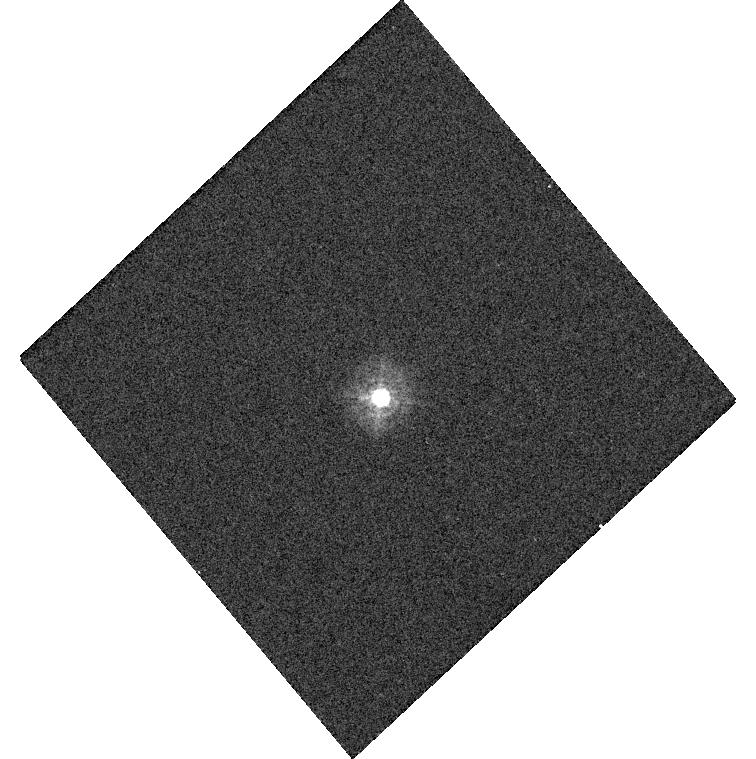
Target: P330E. Instrument: WFC3/UVIS. Filter: F336W. Exposure: 1 min. Observation ID: hst_14384_03_wfc3_uvis_f336w_id2403

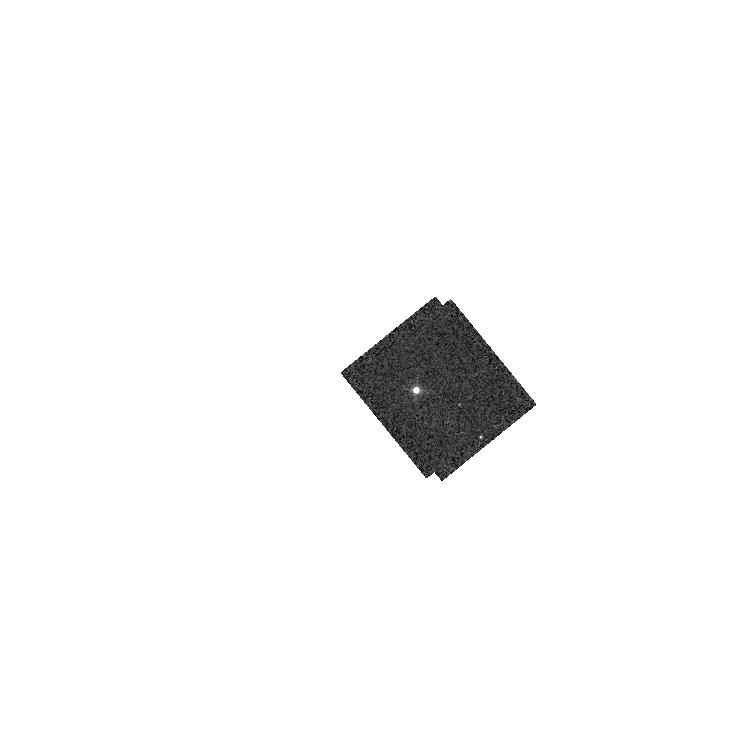
Target: GD71. Instrument: WFC3/IR. Filter: F167N. Exposure: 1 min. Observation ID: hst_14384_13_wfc3_ir_f167n_id2413

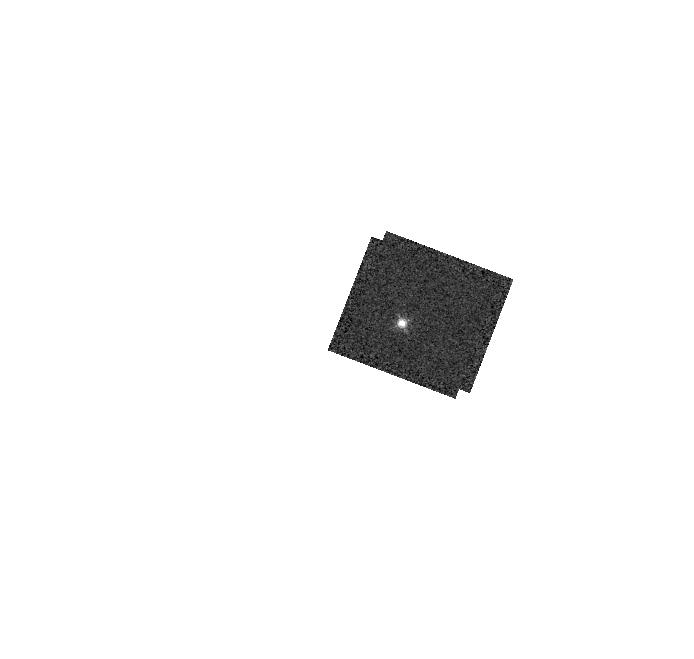
Target: GD153. Instrument: WFC3/IR. Filter: F130N. Exposure: 2 min. Observation ID: hst_14384_05_wfc3_ir_f130n_id2405

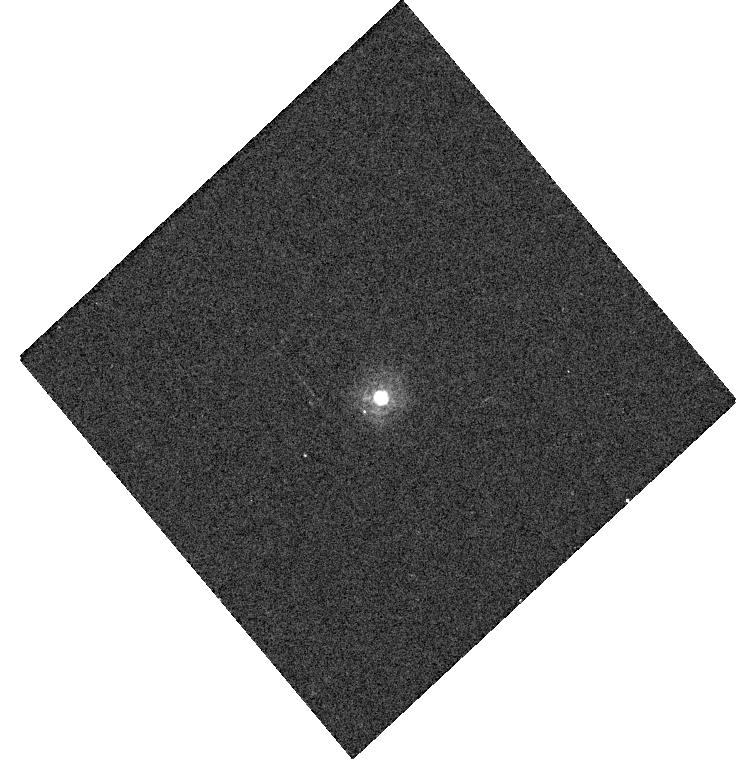
Target: P330E. Instrument: WFC3/UVIS. Filter: F275W. Exposure: 5 min. Observation ID: hst_14384_03_wfc3_uvis_f275w_id2403

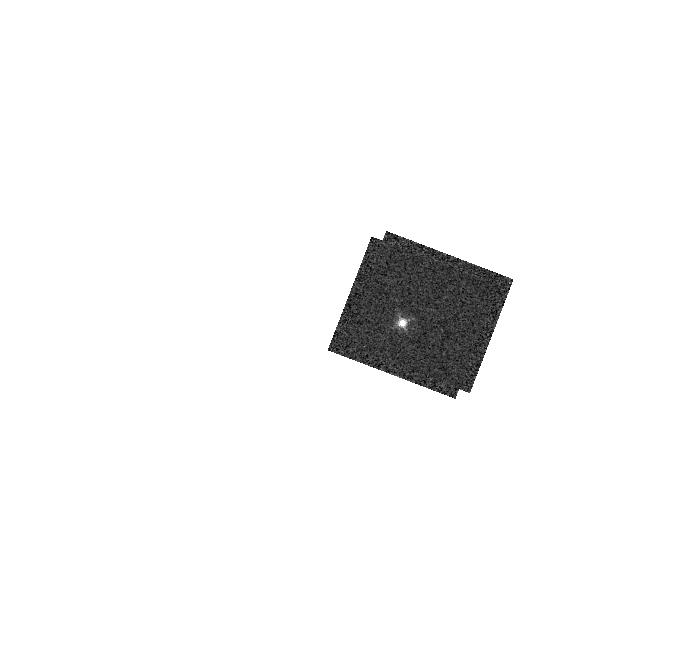
Target: GD153. Instrument: WFC3/IR. Filter: F126N. Exposure: 2 min. Observation ID: hst_14384_05_wfc3_ir_f126n_id2405

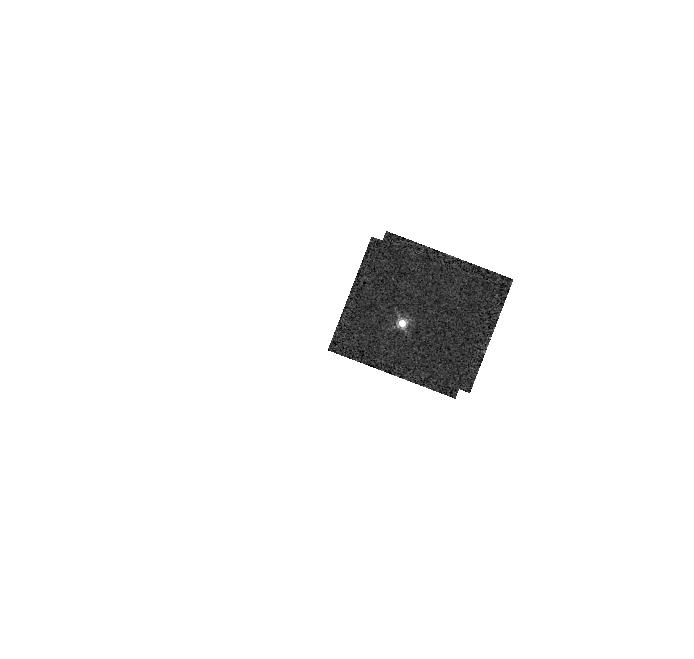
Target: GD153. Instrument: WFC3/IR. Filter: F164N. Exposure: 3 min. Observation ID: hst_14384_05_wfc3_ir_f164n_id2405

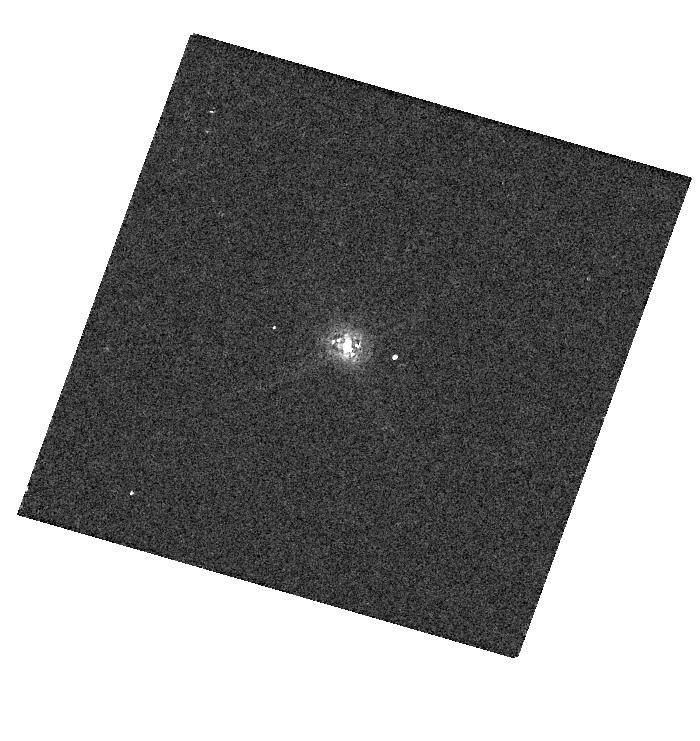
Target: GD153. Instrument: WFC3/UVIS. Filter: F845M. Exposure: 1 min. Observation ID: hst_14384_06_wfc3_uvis_f845m_id2406

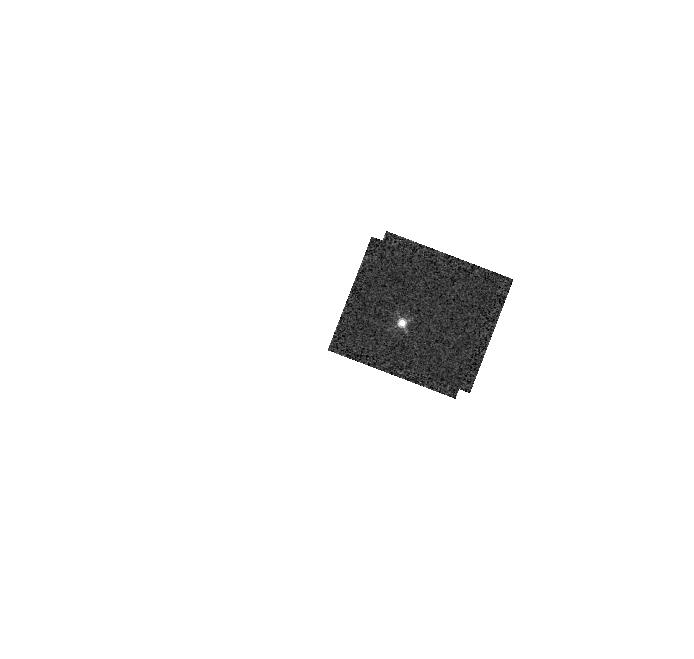
Target: GD153. Instrument: WFC3/IR. Filter: F132N. Exposure: 2 min. Observation ID: hst_14384_05_wfc3_ir_f132n_id2405

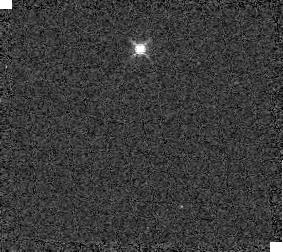
Target: GD153. Instrument: WFC3/IR. Filter: F139M. Exposure: 1 min. Observation ID: id2405030

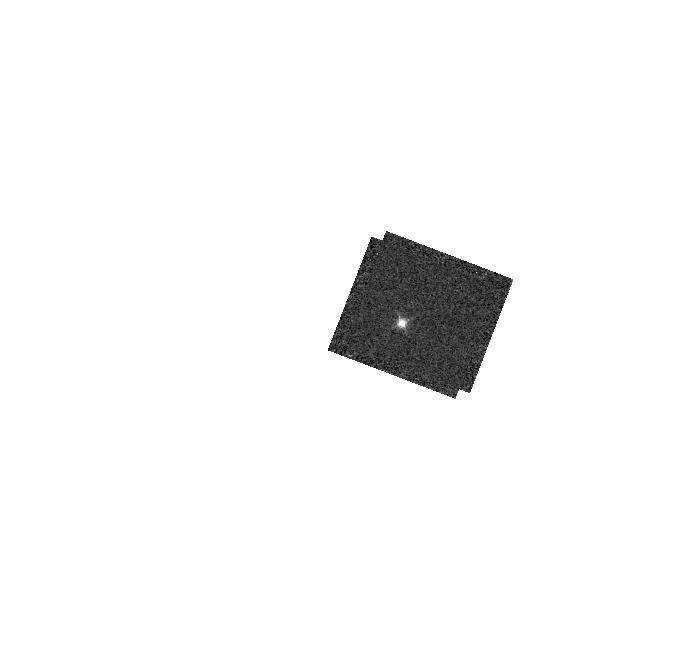
Target: GD153. Instrument: WFC3/IR. Filter: F128N. Exposure: 2 min. Observation ID: hst_14384_05_wfc3_ir_f128n_id2405

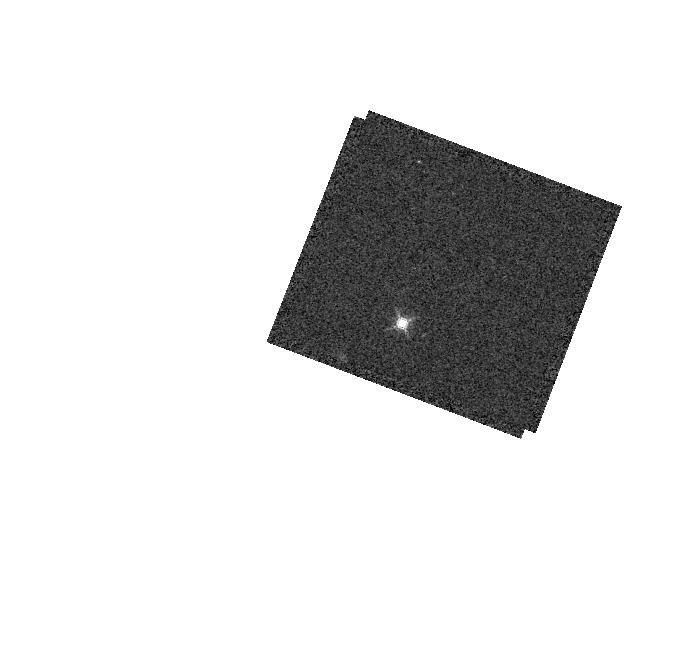
Target: GD153. Instrument: WFC3/IR. Filter: F153M. Exposure: 1 min. Observation ID: hst_14384_05_wfc3_ir_f153m_id2405

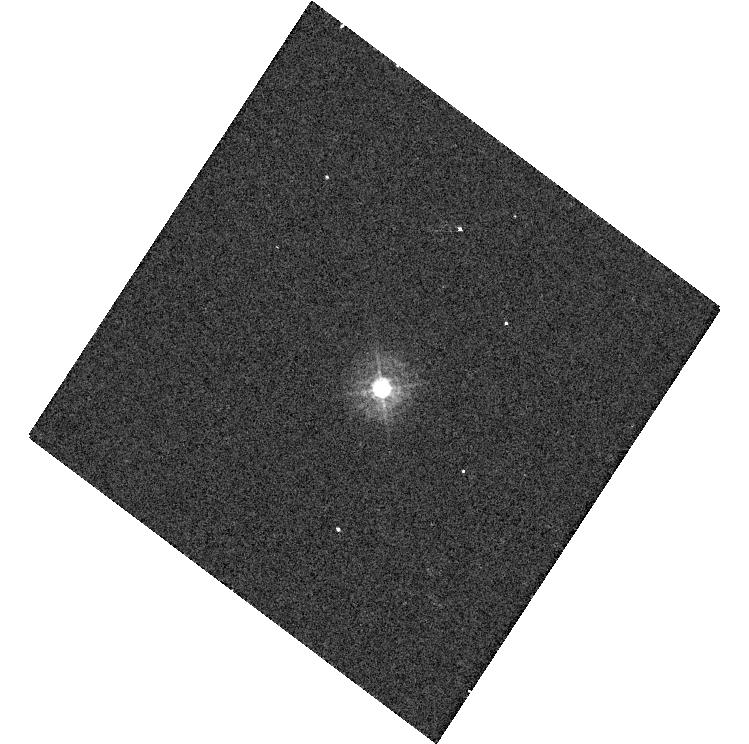
Target: P330E. Instrument: WFC3/UVIS. Filter: F336W. Exposure: 1 min. Observation ID: hst_14384_04_wfc3_uvis_f336w_id2404

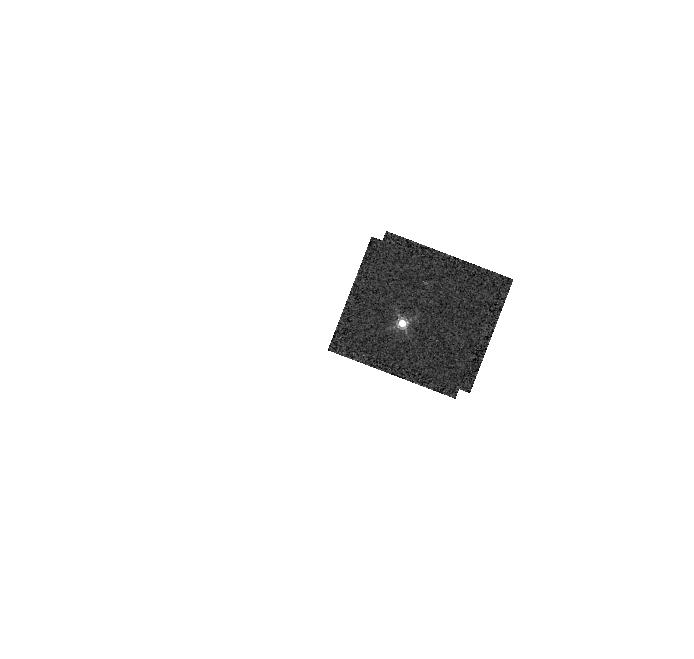
Target: GD153. Instrument: WFC3/IR. Filter: F167N. Exposure: 3 min. Observation ID: hst_14384_05_wfc3_ir_f167n_id2405

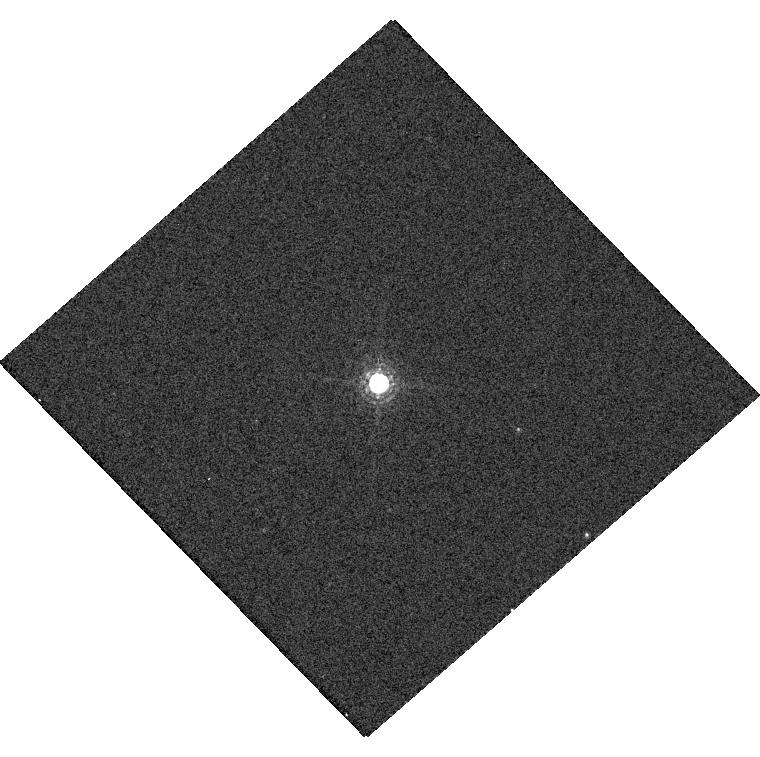
Target: GD71. Instrument: WFC3/UVIS. Filter: F845M. Exposure: 1 min. Observation ID: hst_14384_12_wfc3_uvis_f845m_id2412

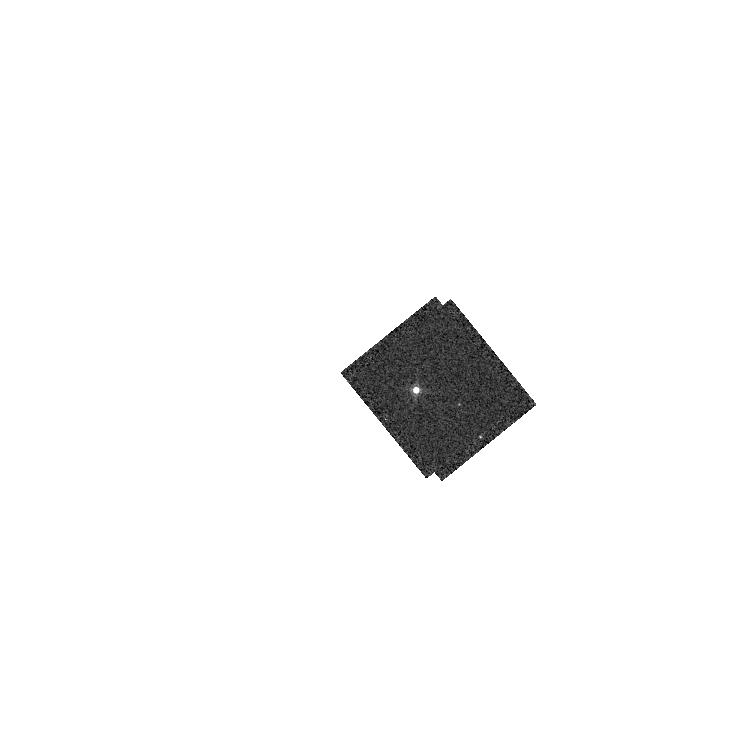
Target: GD71. Instrument: WFC3/IR. Filter: F164N. Exposure: 1 min. Observation ID: hst_14384_13_wfc3_ir_f164n_id2413

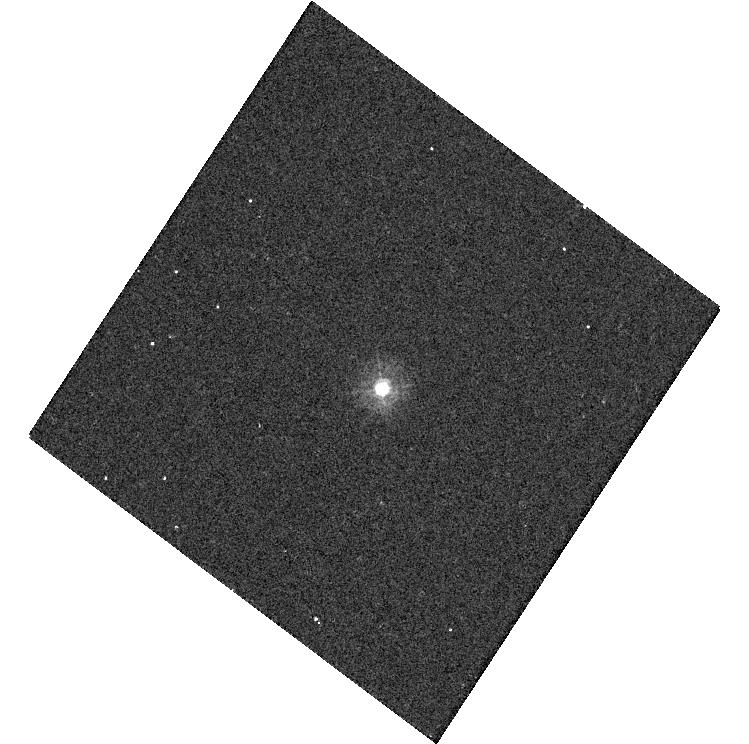
Target: P330E. Instrument: WFC3/UVIS. Filter: F275W. Exposure: 5 min. Observation ID: hst_14384_04_wfc3_uvis_f275w_id2404

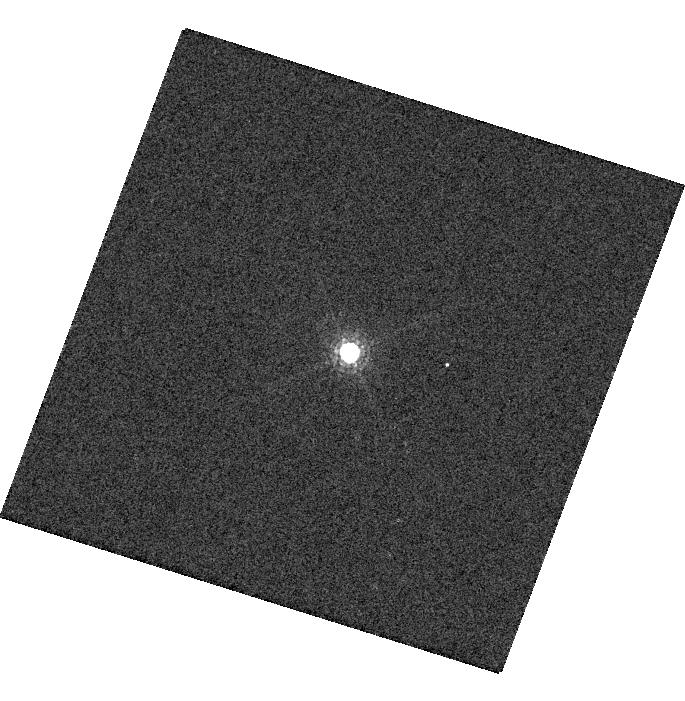
Target: GD153. Instrument: WFC3/UVIS. Filter: F845M. Exposure: 1 min. Observation ID: hst_14384_07_wfc3_uvis_f845m_id2407

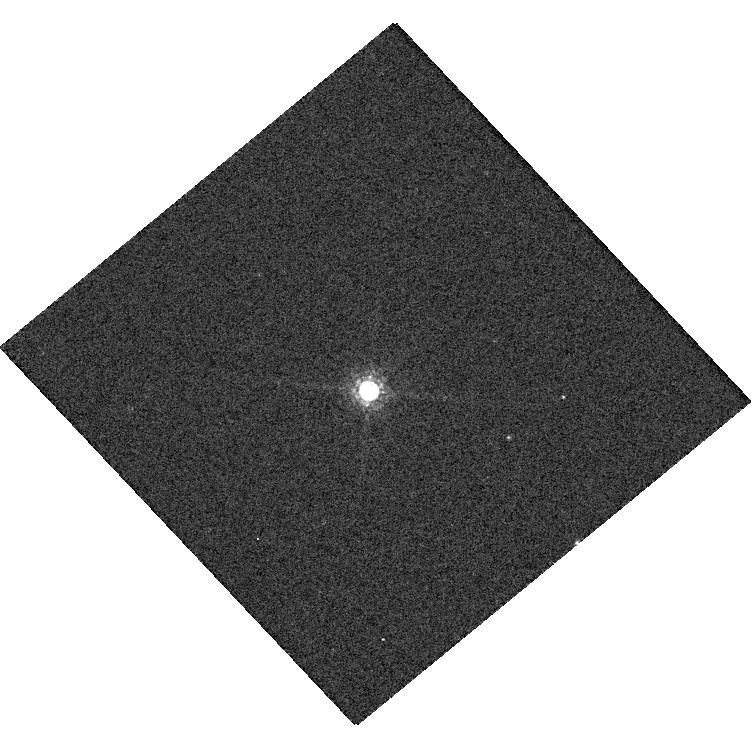
Target: GD71. Instrument: WFC3/UVIS. Filter: F845M. Exposure: 1 min. Observation ID: hst_14384_11_wfc3_uvis_f845m_id2411

Cycle 23 WFC3 UVIS and IR Photometry (PI: Deustua, Susana E.)

A) Monitor the photometric throughput and stability, measure time dependent zeropoints and determine color term corrections for WFC3 UVIS and IR filters and provide a check of the UVIS/IR flux stability as a function of time, wavelength and source brightness. This is a continuation of Cy 17 - Cy 22 programs. B) Monitor throughput, sensitivity and color terms of WFC3 IR filters. This is a continuation of Cy17-Cy22 photomtery programs.